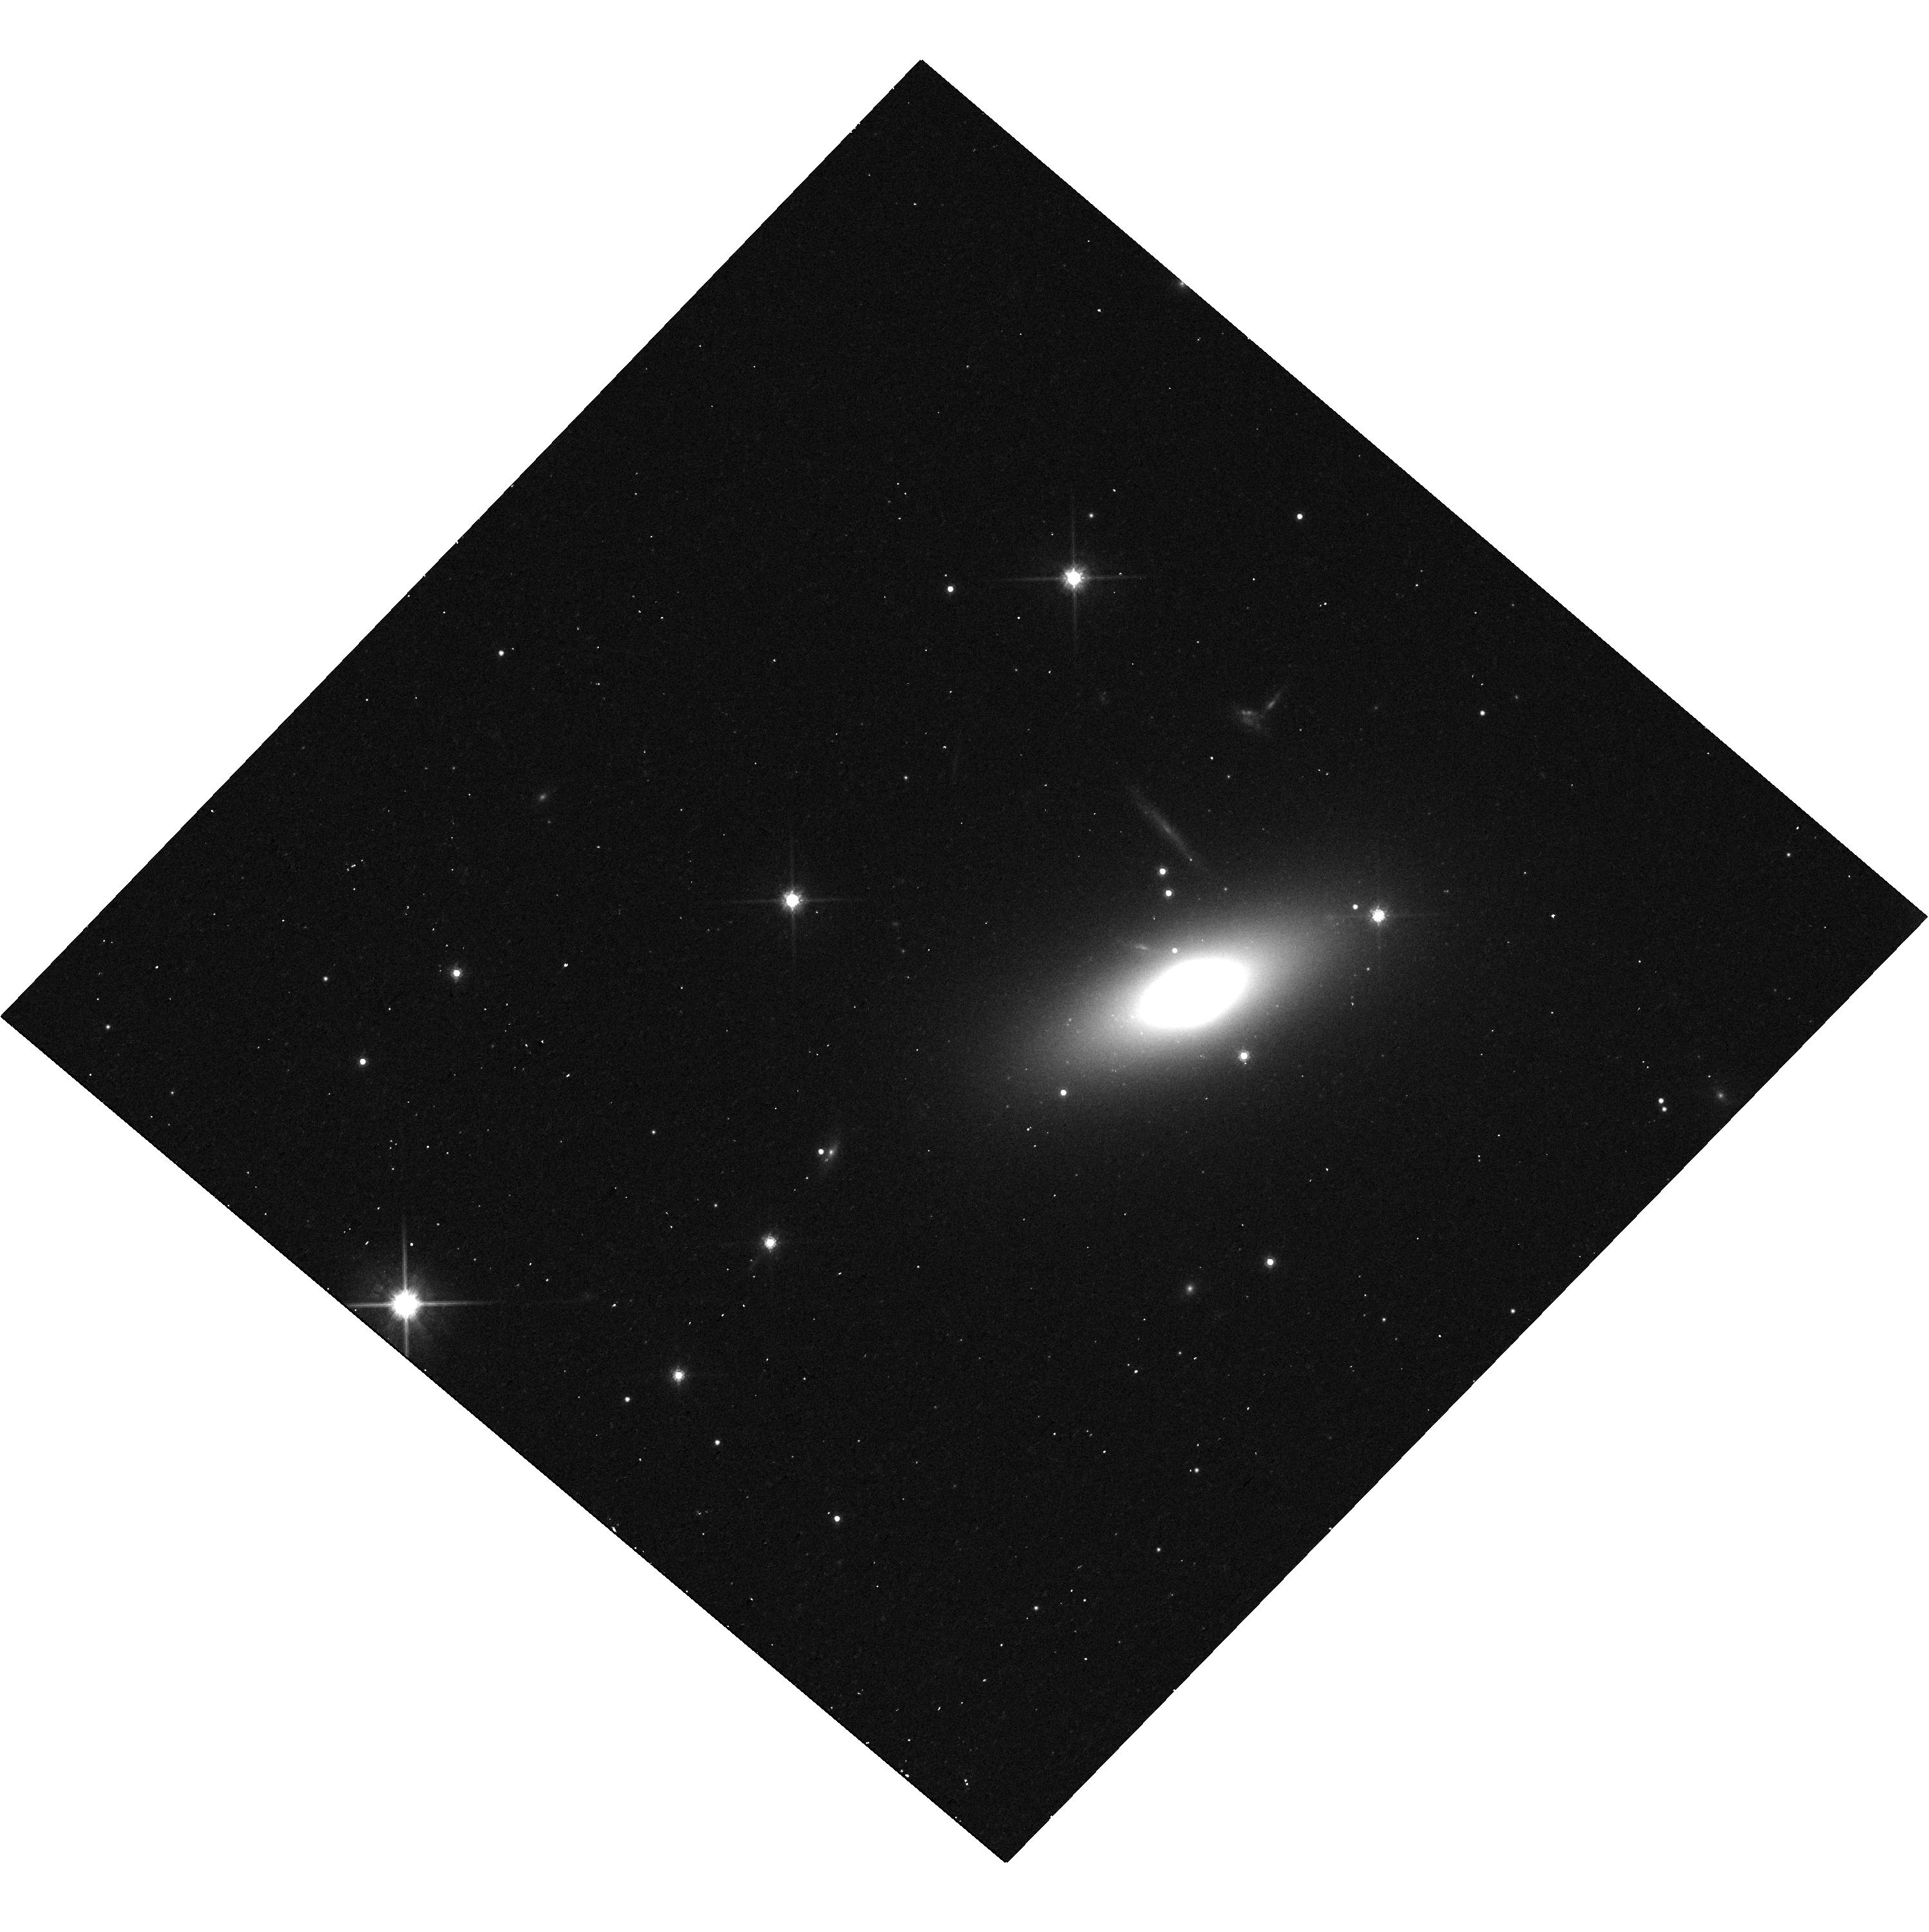
Target: PGC12557. Instrument: WFC3/UVIS. Filter: F814W. Exposure: 13 min. Observation ID: hst_14924_03_wfc3_uvis_f814w_ides03

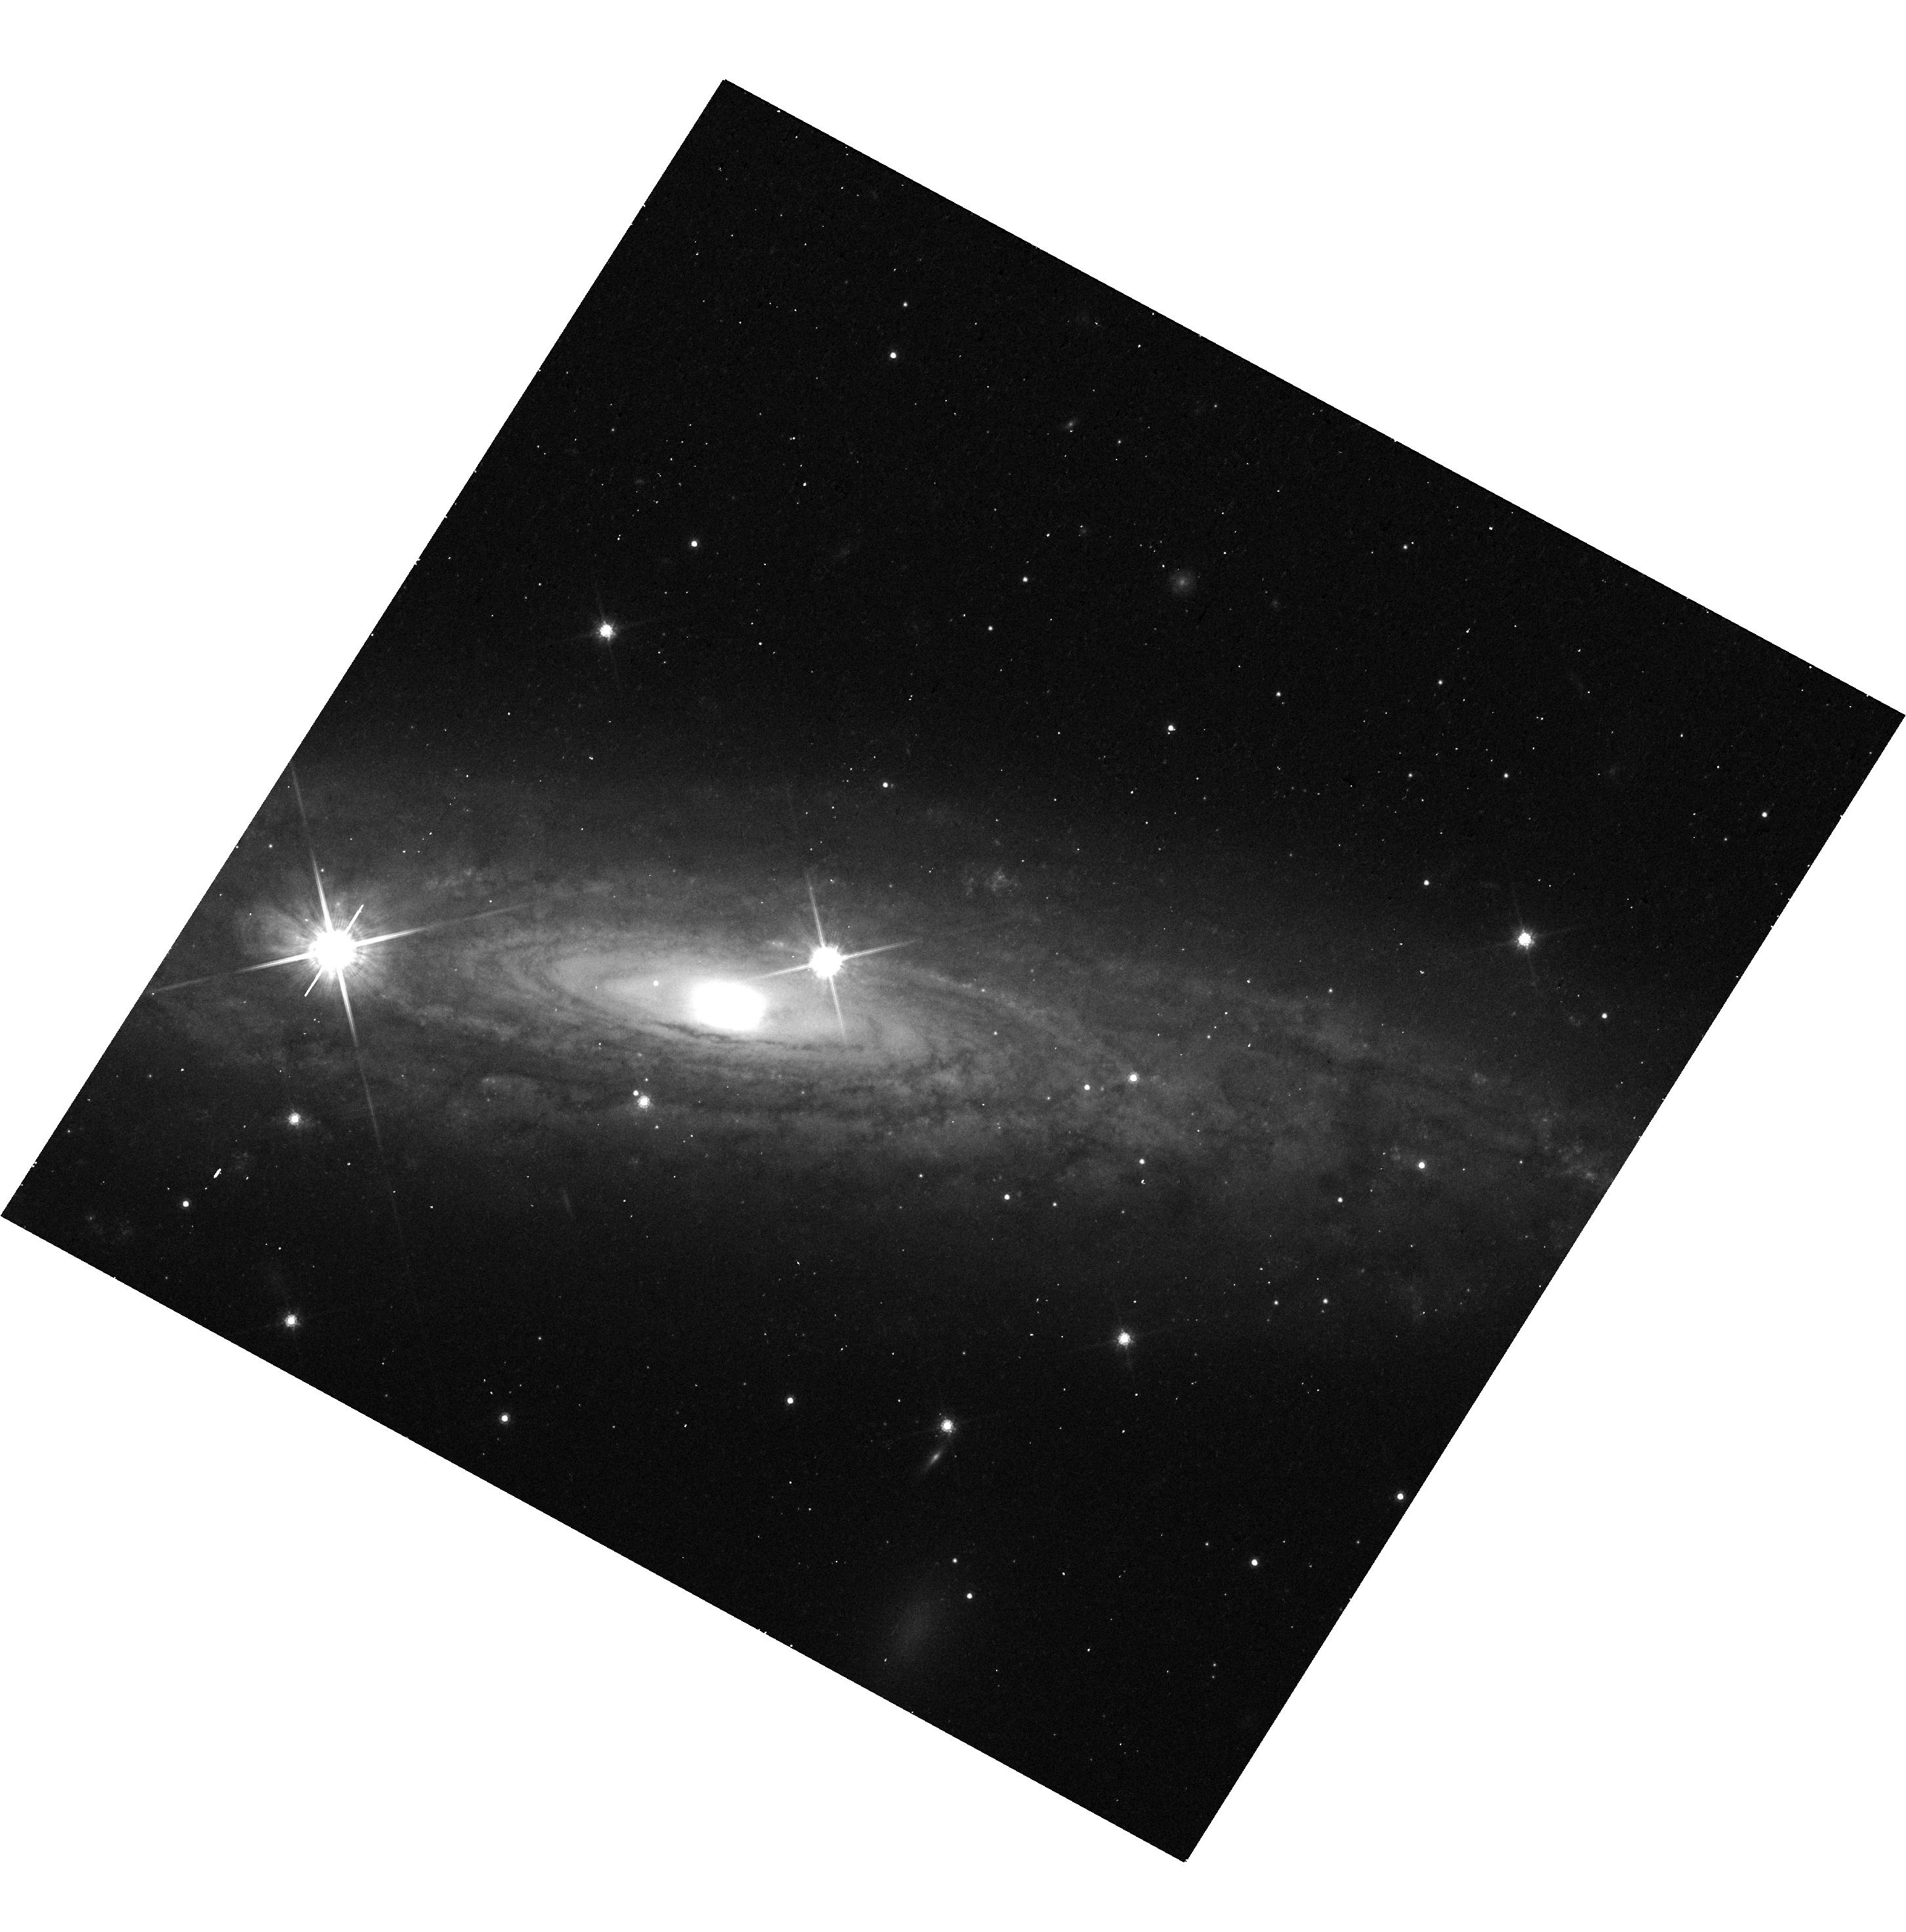
Target: UGC11537. Instrument: WFC3/UVIS. Filter: F814W. Exposure: 12 min. Observation ID: hst_14924_05_wfc3_uvis_f814w_ides05

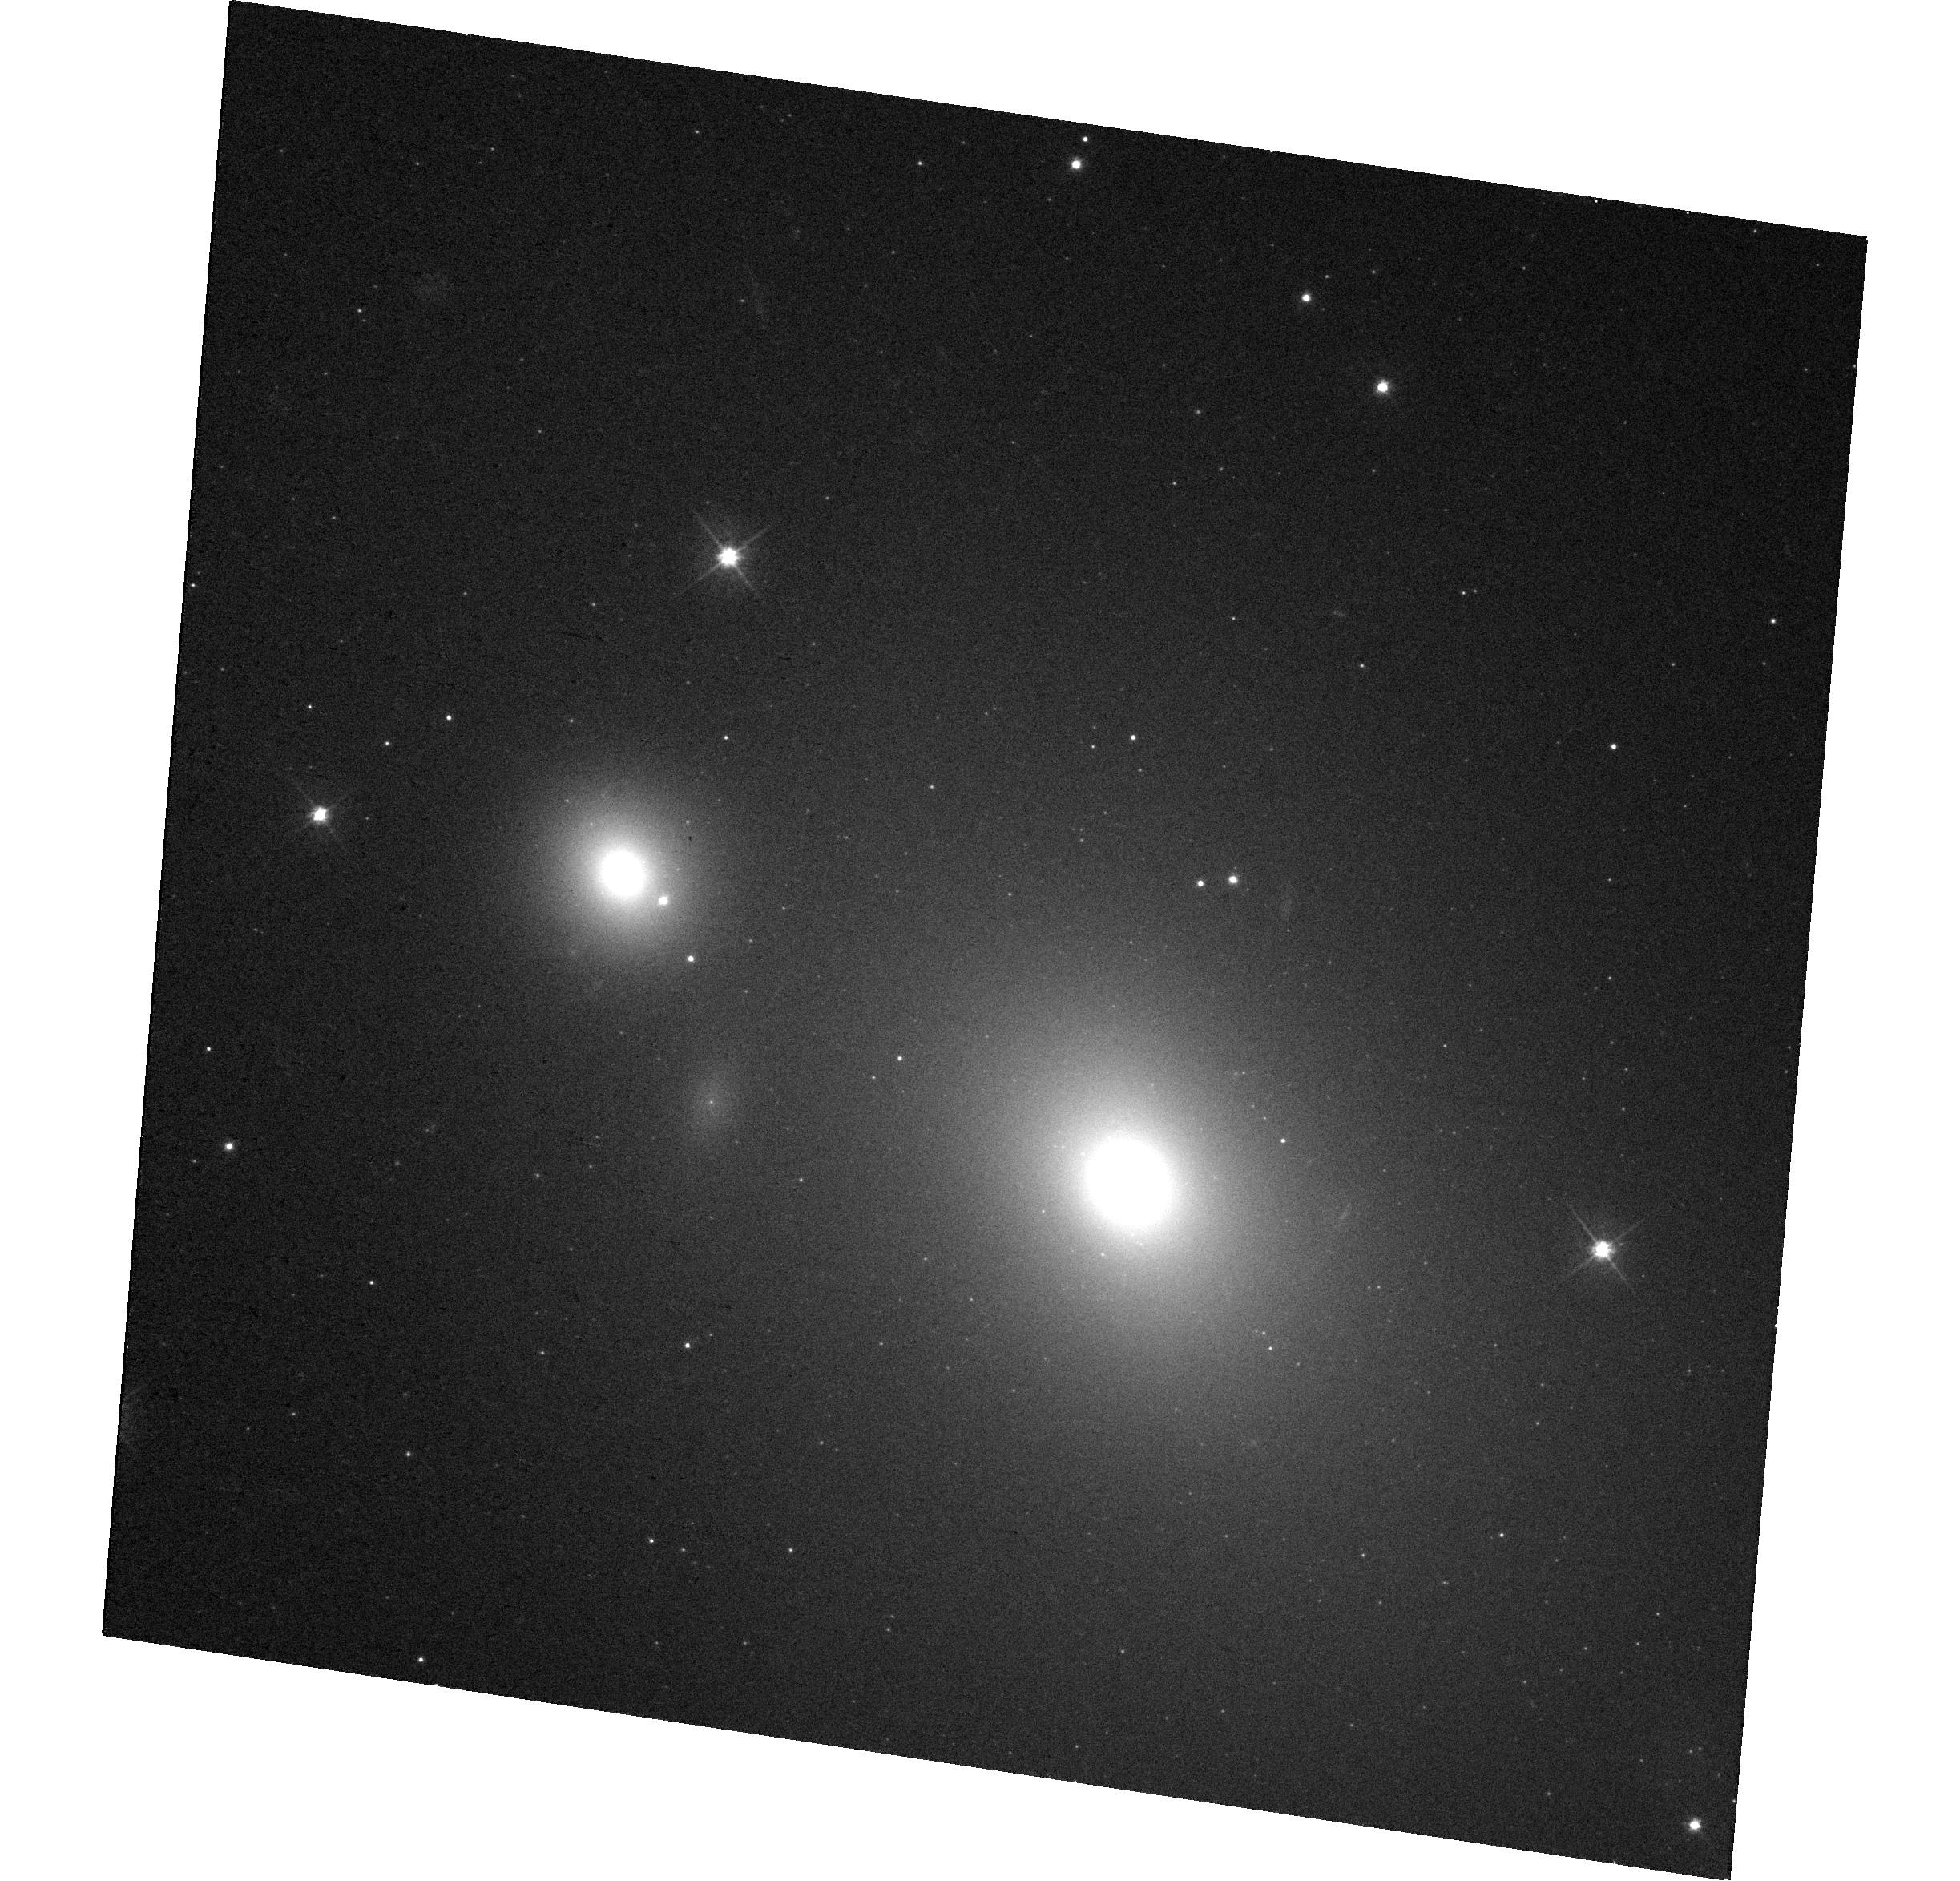
Target: NGC7242. Instrument: WFC3/UVIS. Filter: F475W. Exposure: 15 min. Observation ID: hst_14924_04_wfc3_uvis_f475w_ides04

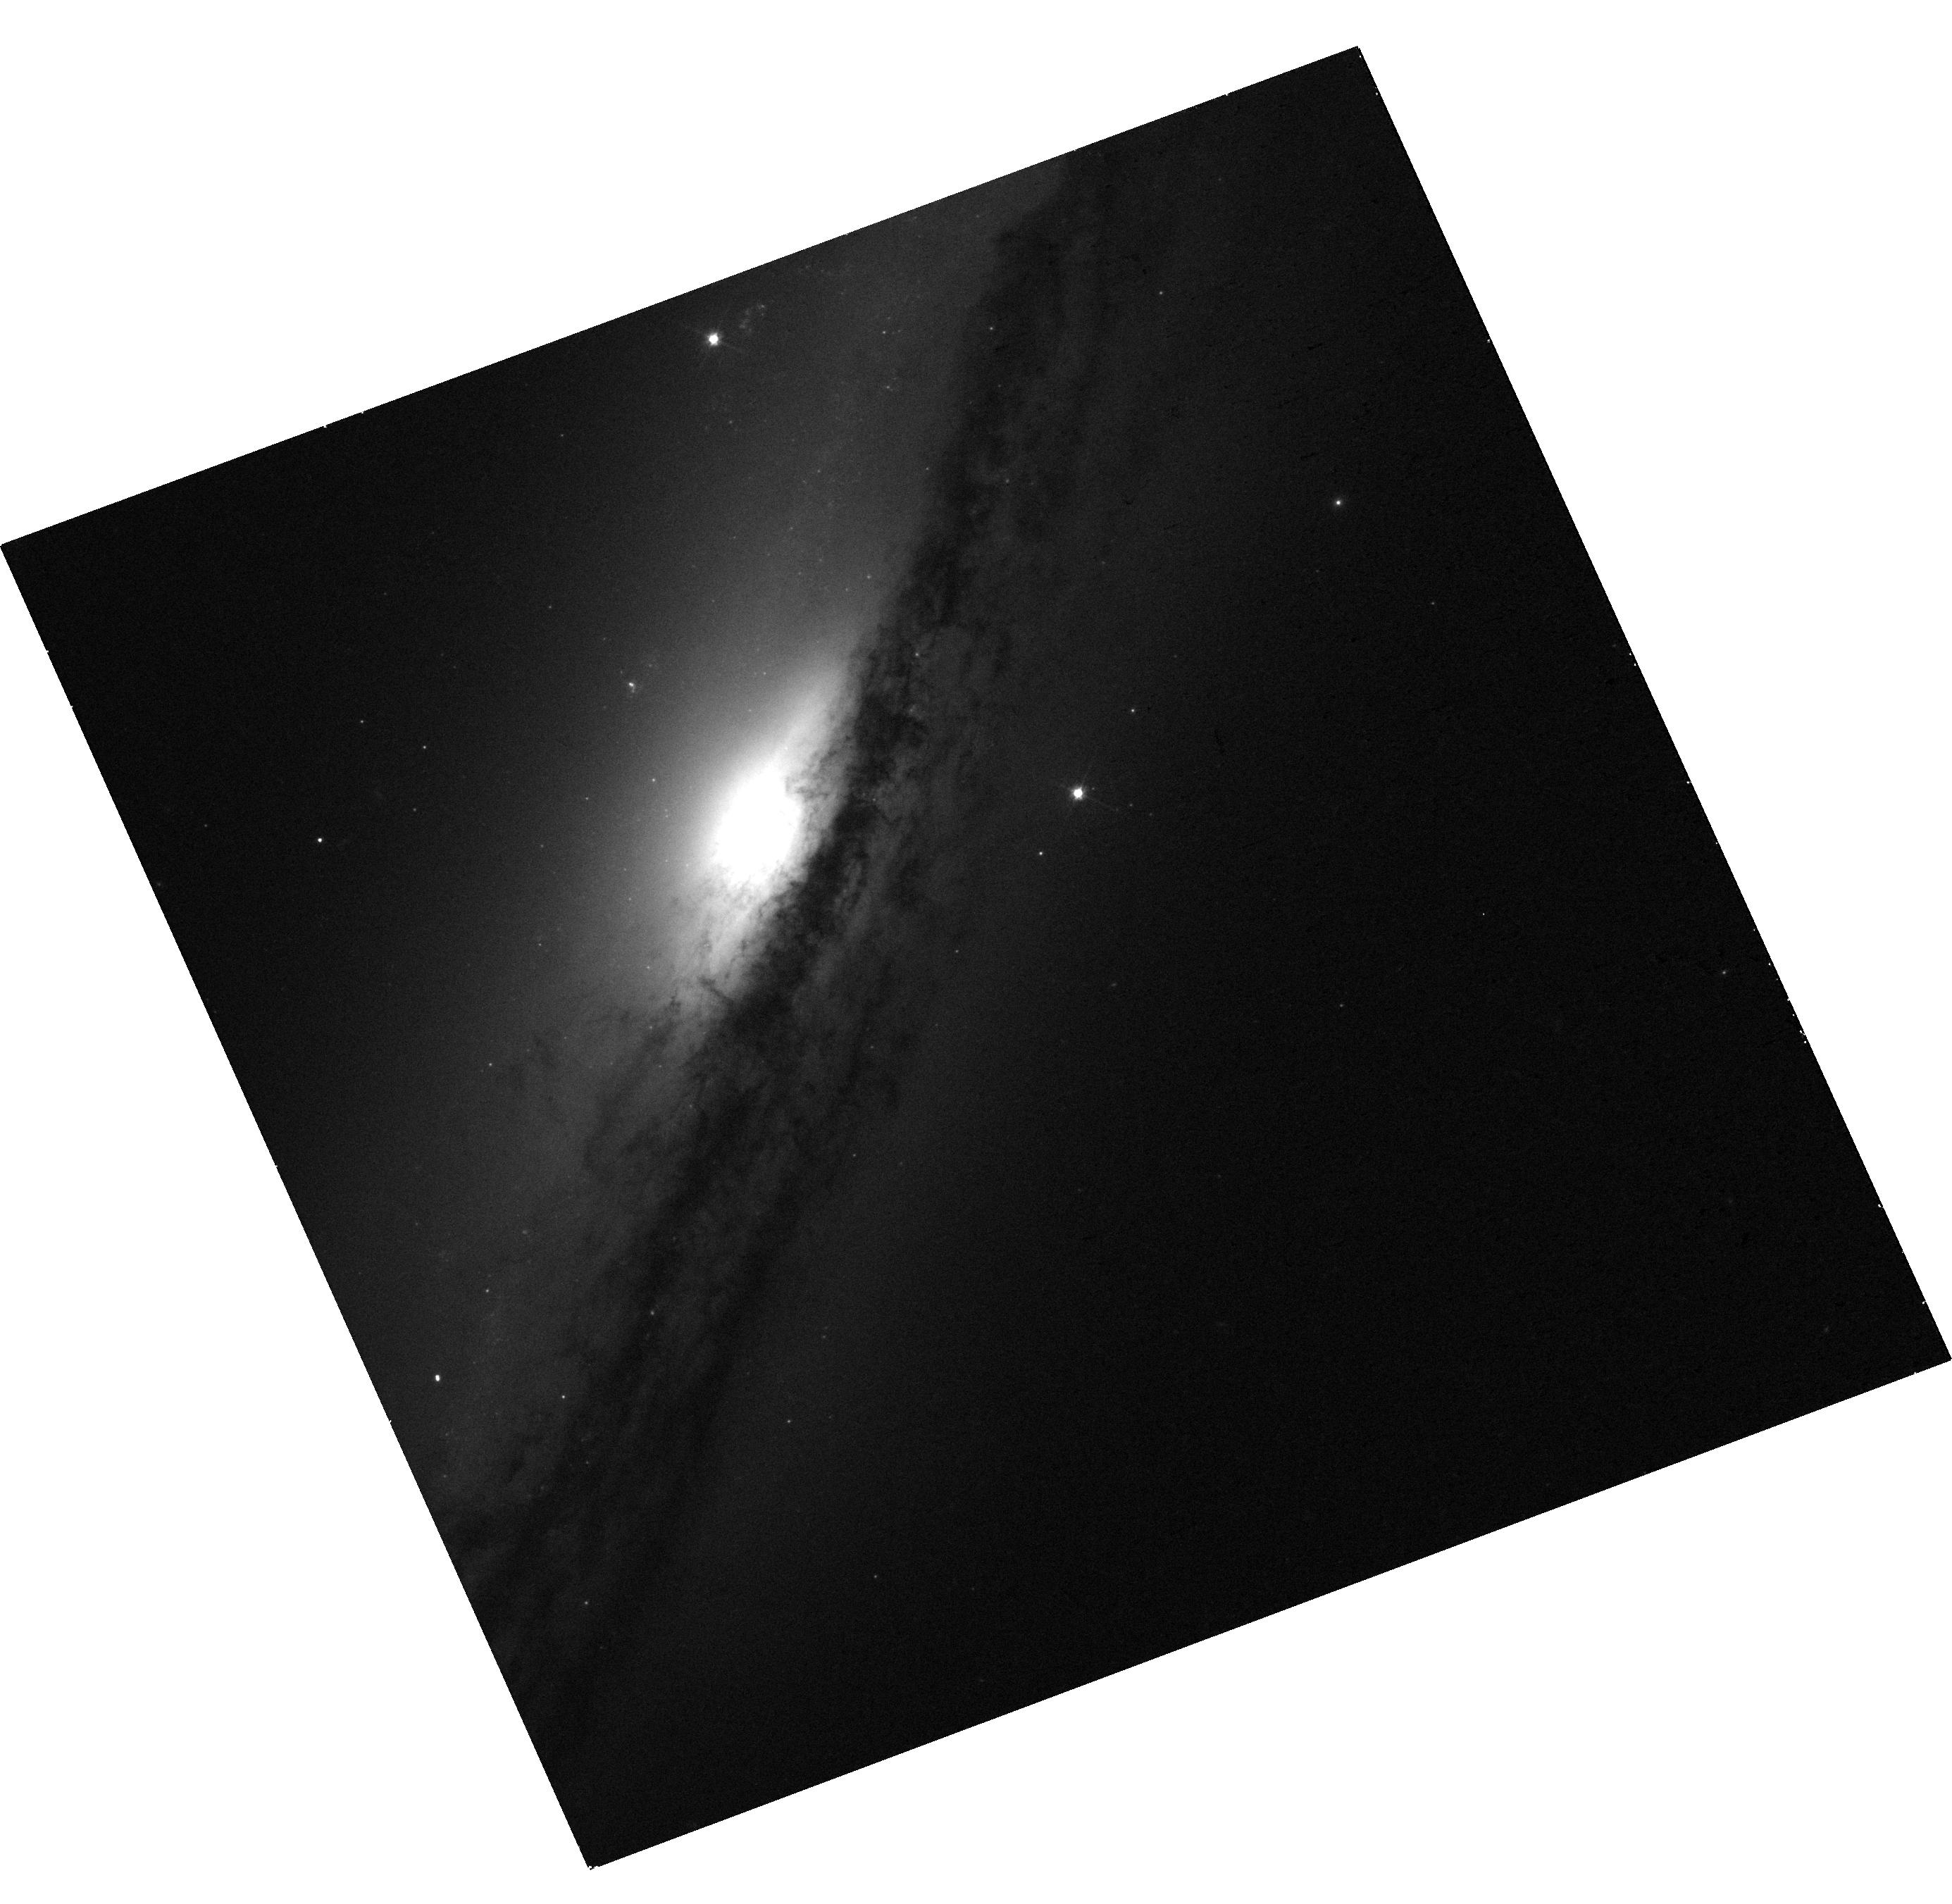
Target: NGC1589. Instrument: WFC3/UVIS. Filter: F475W. Exposure: 14 min. Observation ID: hst_14924_01_wfc3_uvis_f475w_ides01

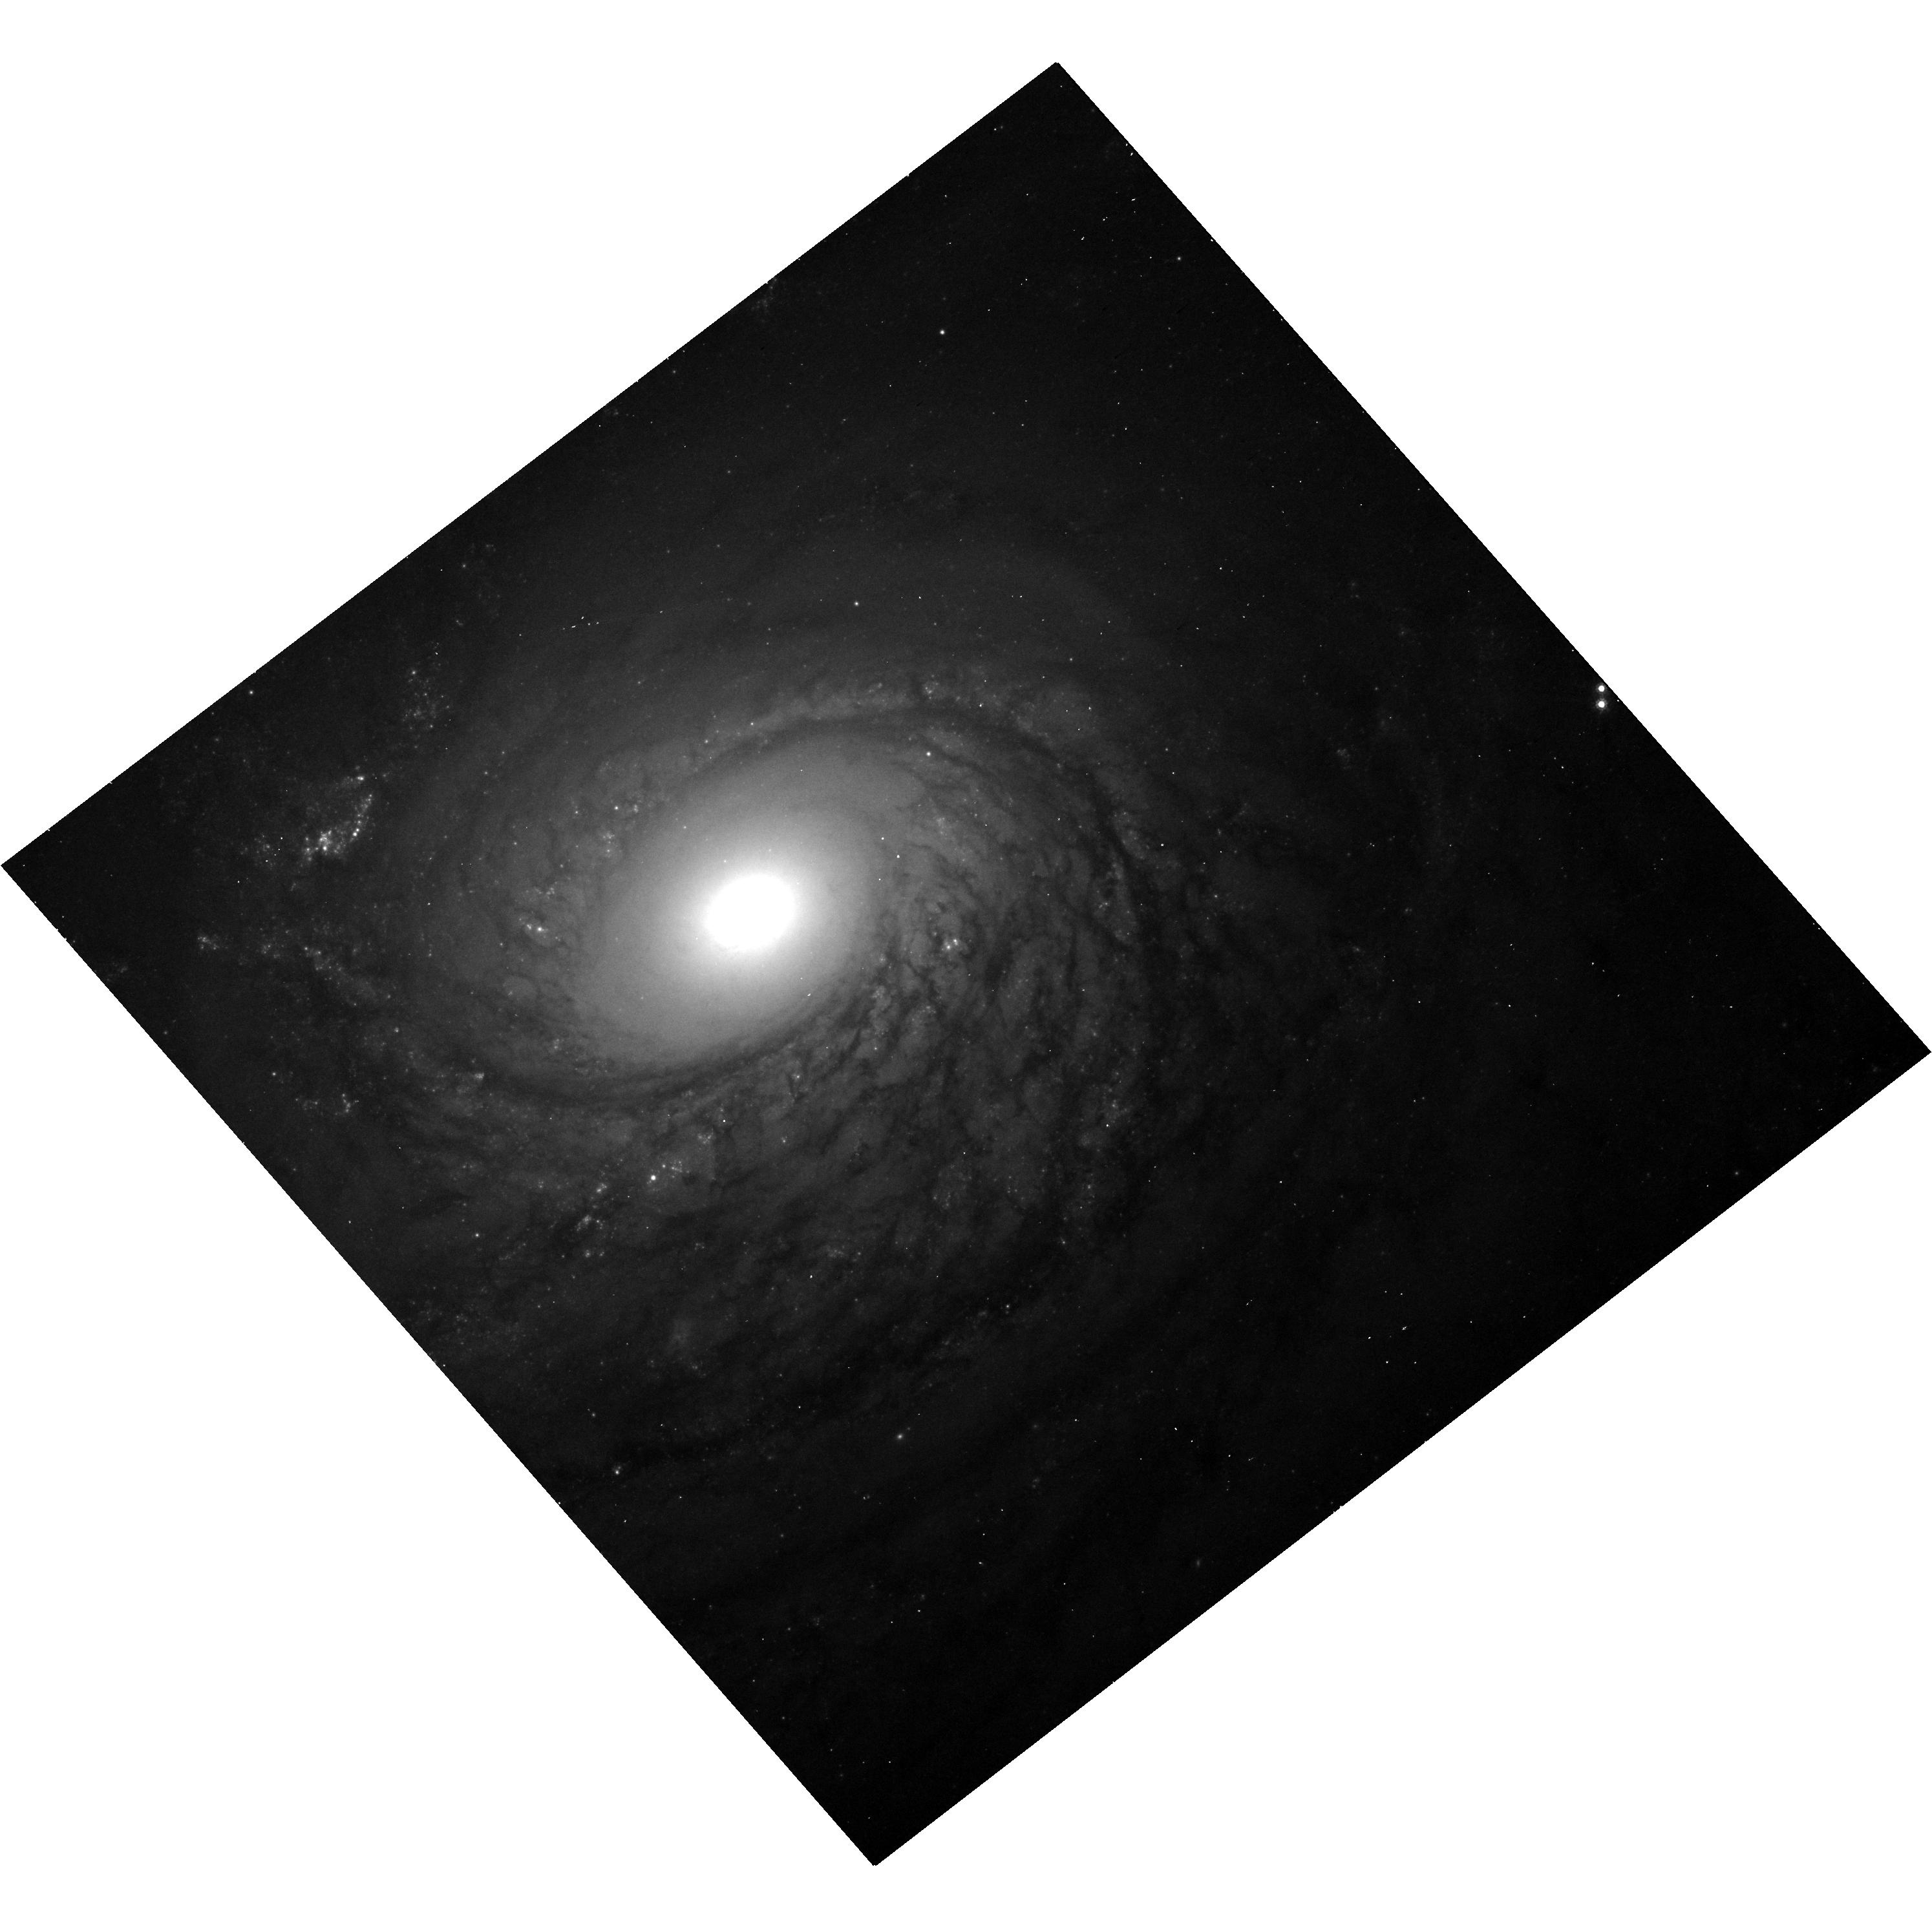
Target: NGC772. Instrument: WFC3/UVIS. Filter: F814W. Exposure: 12 min. Observation ID: hst_14924_02_wfc3_uvis_f814w_ides02

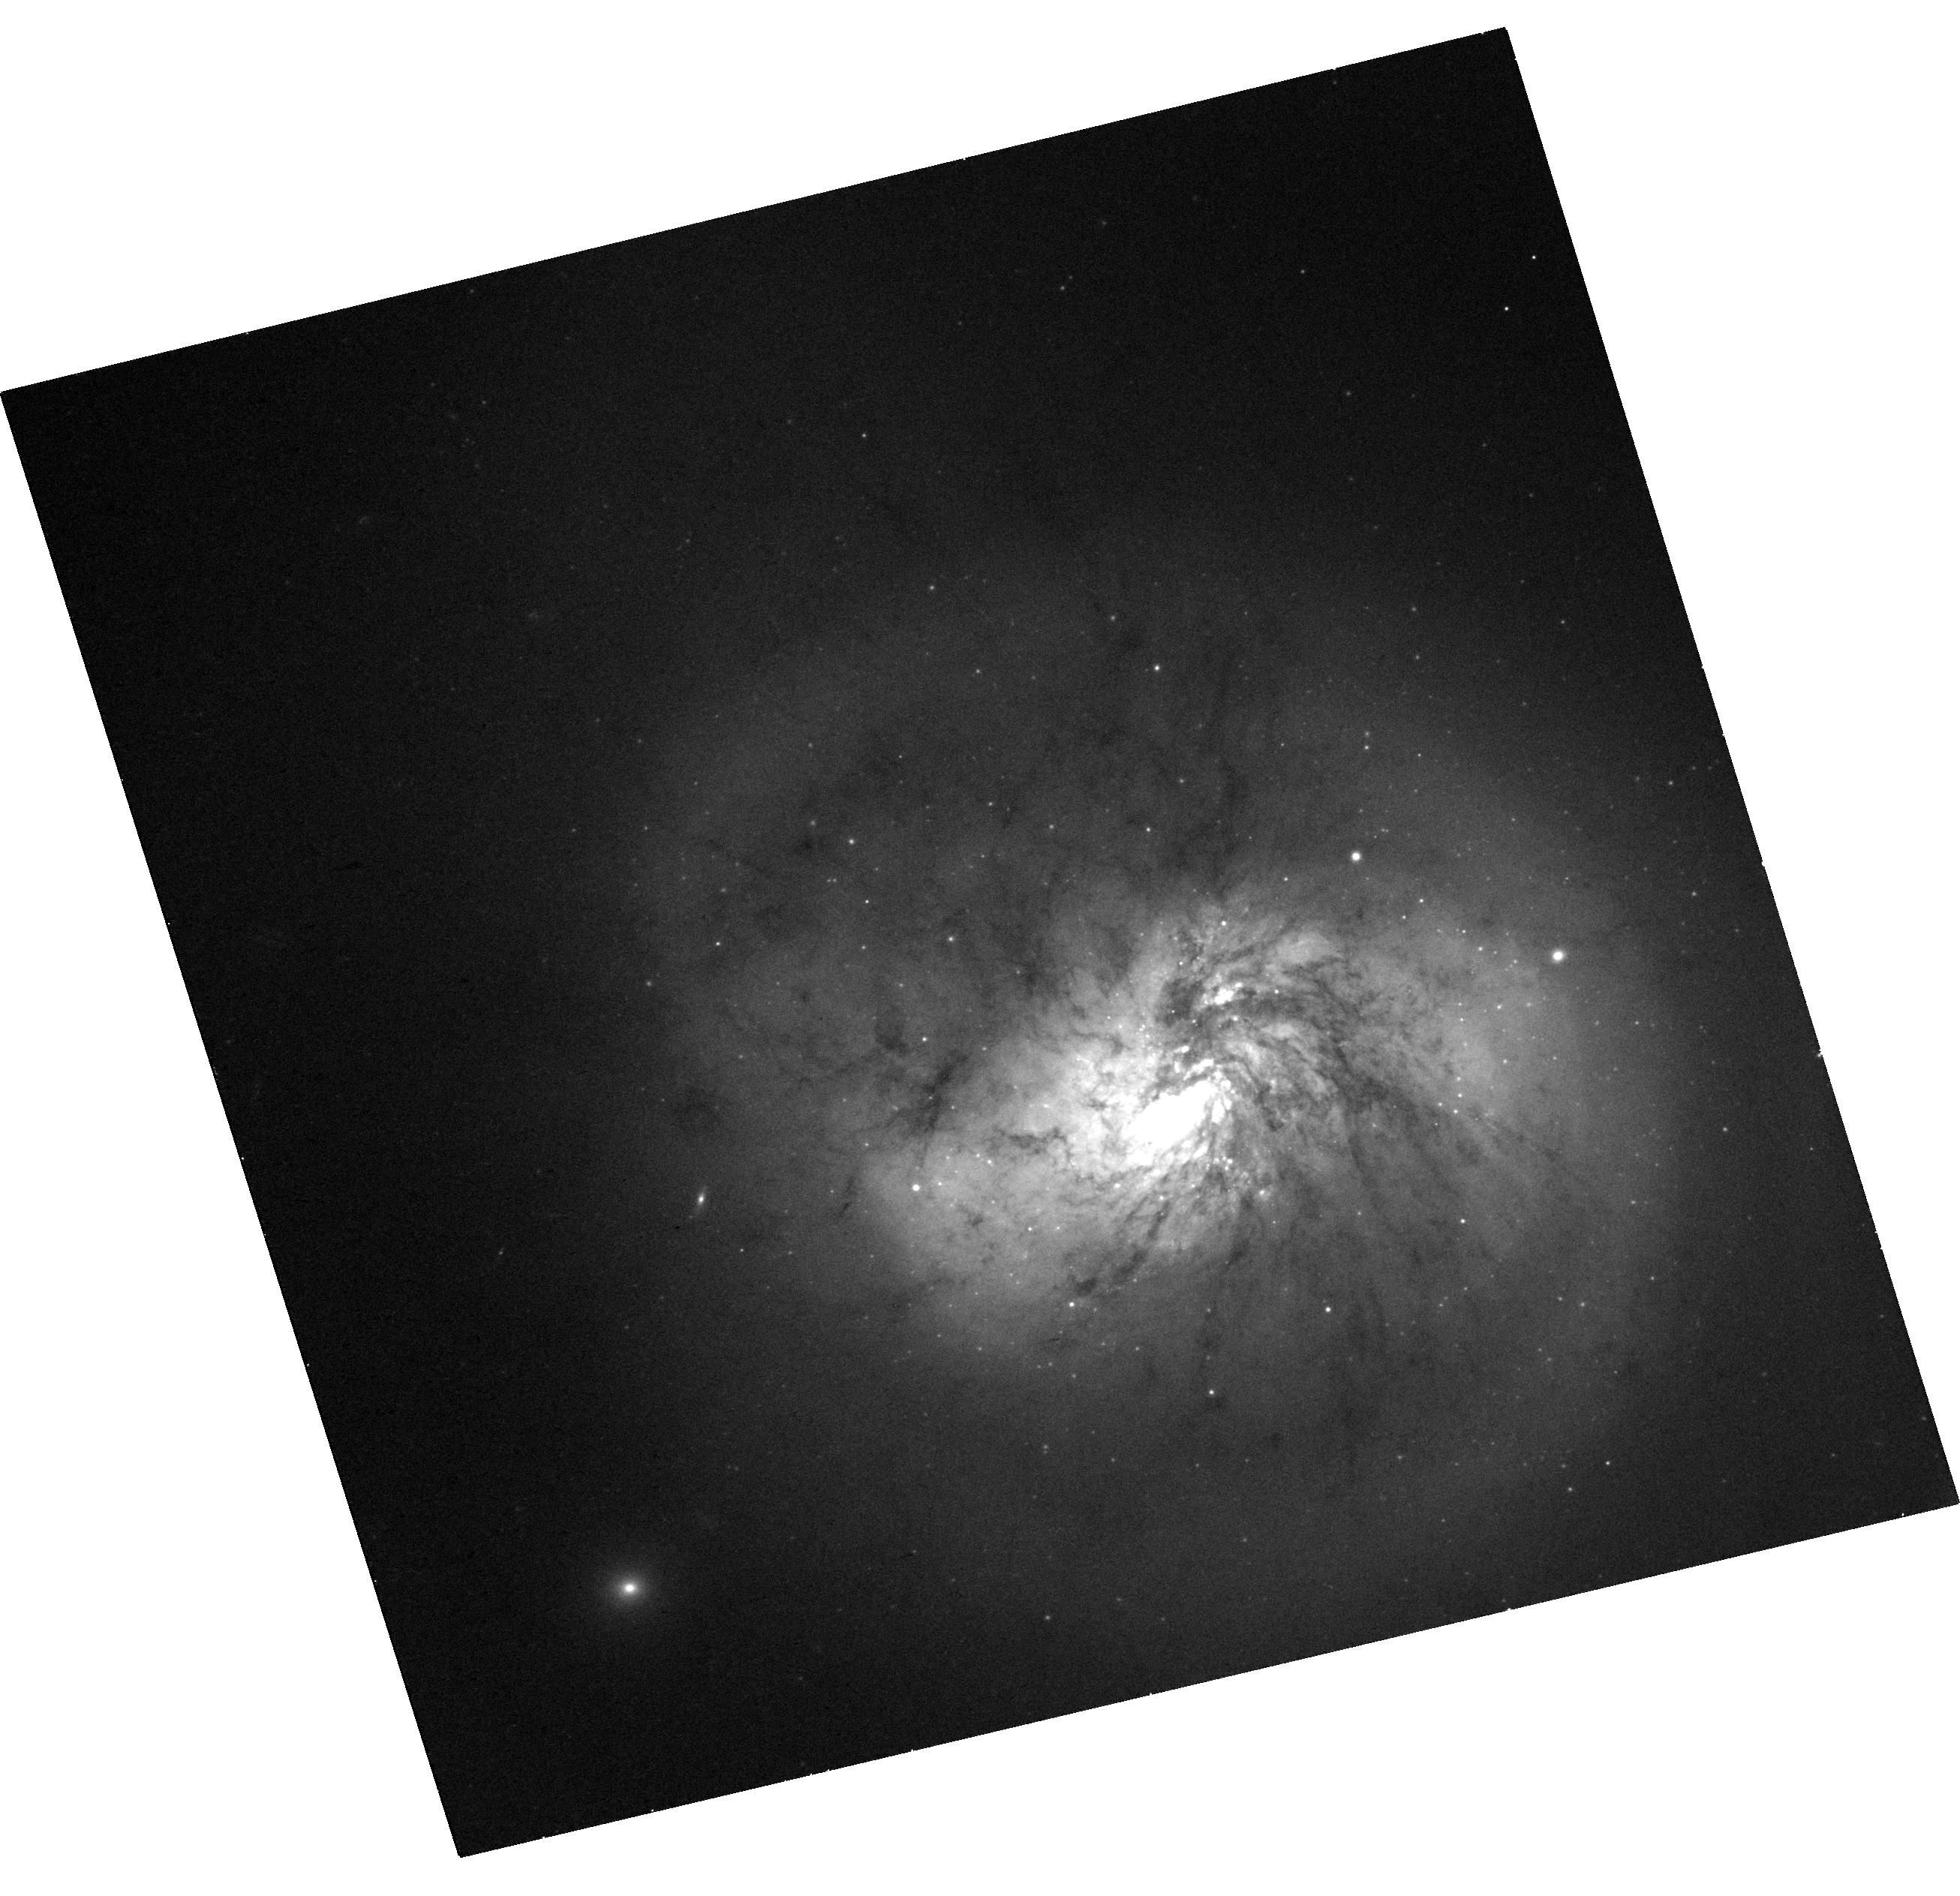
Target: NGC1022. Instrument: WFC3/UVIS. Filter: F475W. Exposure: 14 min. Observation ID: hst_14924_06_wfc3_uvis_f475w_ides06

Increasing Diversity in Galaxies with Black Hole Mass Measurements (PI: Seth, Anil C.)

Supermassive black holes (BHs) are fundamental components of galaxies, as demonstrated by the correlations between BH mass and large-scale galaxy properties. However, these scaling relations are based on BH mass measurements in a galaxy sample that is significantly biased relative to the overall galaxy population. We propose to enhance the diversity of galaxies with BH mass measurements using a combination of adaptive optics kinematics and HST imaging. Our proposal focuses on the first six galaxies observed as part of a recently approved Gemini Large Program to measure BH masses in 31 galaxies. HST imaging is required for (1) the creation of high-resolution stellar mass models, and (2) the determination of the adaptive optics point spread function; both are essential for measuring accurate BH masses. Immediate observations are needed to guide our approved future Gemini observations and to develop and refine our BH mass estimation pipeline. The six galaxies in the present proposal have a wide range of galaxy sizes and luminosities, significantly expanding the types of galaxies with known BH masses. This data is crucial for understanding the underlying physics driving the BH -- galaxy scaling relations and their scatter.